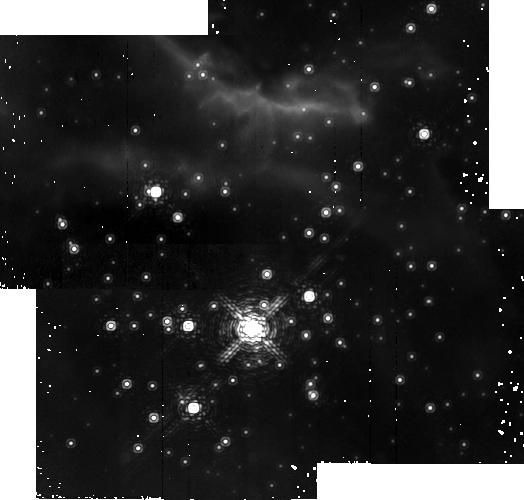
Target: RCW38-2
Instrument: NICMOS/NIC2
Filter: F212N
Exposure: 18 min
Observation ID: na0j09010

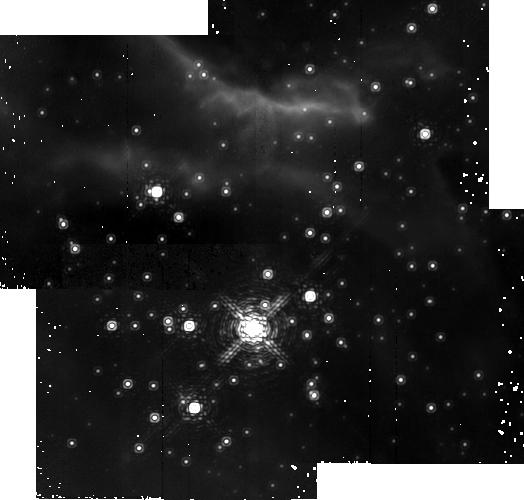
Target: RCW38-2
Instrument: NICMOS/NIC2
Filter: F215N
Exposure: 18 min
Observation ID: na0j03020

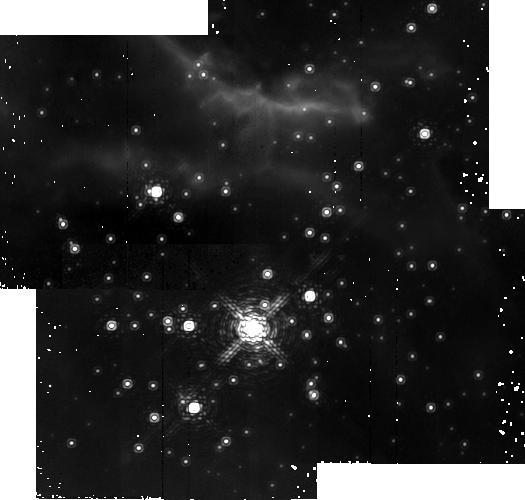
Target: RCW38-2
Instrument: NICMOS/NIC2
Filter: F212N
Exposure: 18 min
Observation ID: na0j06010

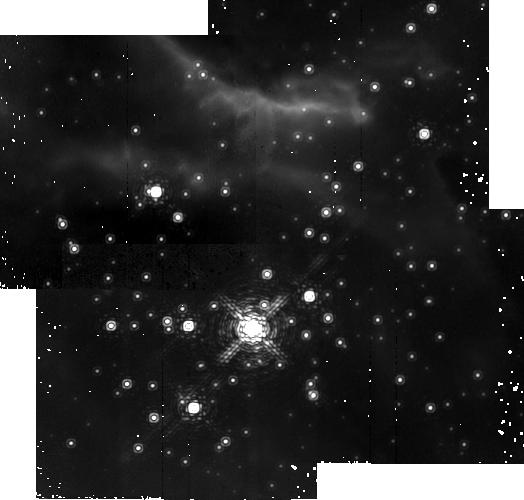
Target: RCW38-2
Instrument: NICMOS/NIC2
Filter: F215N
Exposure: 18 min
Observation ID: na0j09020

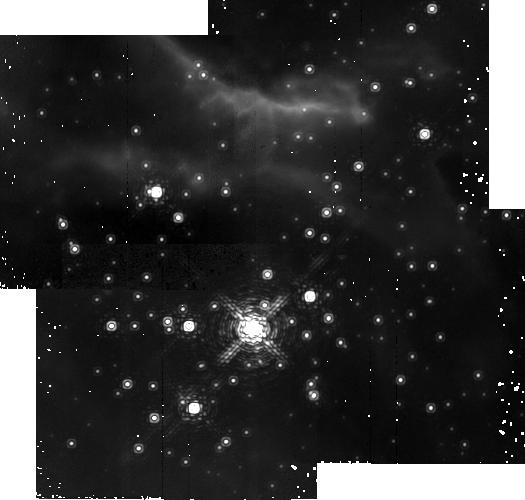
Target: RCW38-2
Instrument: NICMOS/NIC2
Filter: F215N
Exposure: 18 min
Observation ID: na0j07020

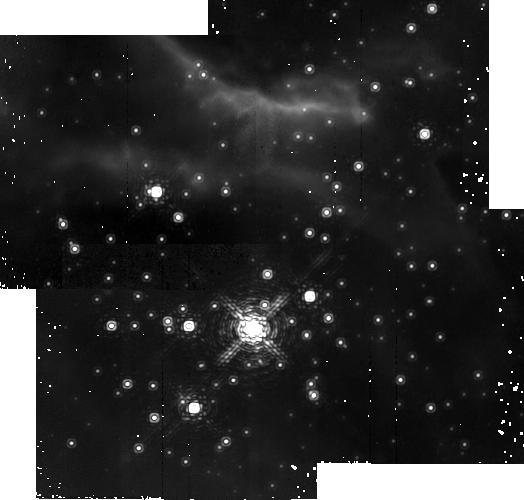
Target: RCW38-2
Instrument: NICMOS/NIC2
Filter: F215N
Exposure: 18 min
Observation ID: na0j04020

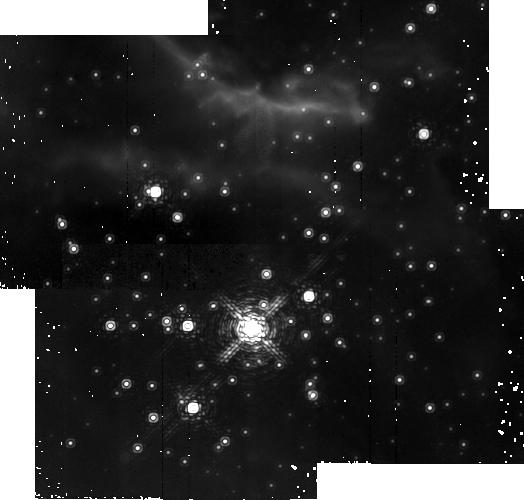
Target: RCW38-2
Instrument: NICMOS/NIC2
Filter: F212N
Exposure: 18 min
Observation ID: na0j08010

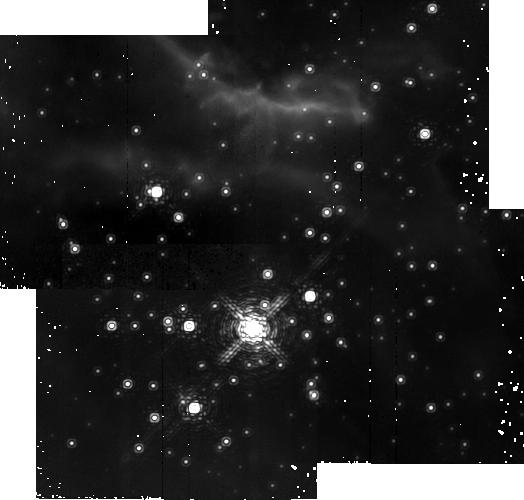
Target: RCW38-2
Instrument: NICMOS/NIC2
Filter: F212N
Exposure: 18 min
Observation ID: na0j03010

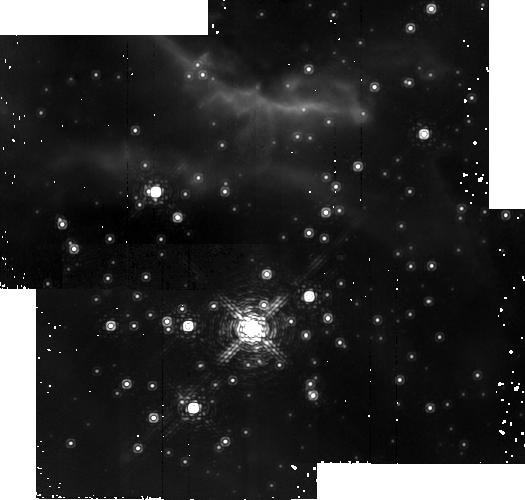
Target: RCW38-2
Instrument: NICMOS/NIC2
Filter: F212N
Exposure: 18 min
Observation ID: na0j10010

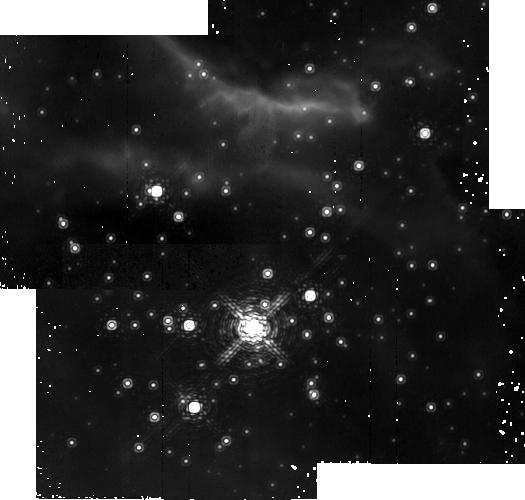
Target: RCW38-2
Instrument: NICMOS/NIC2
Filter: F215N
Exposure: 18 min
Observation ID: na0j05020

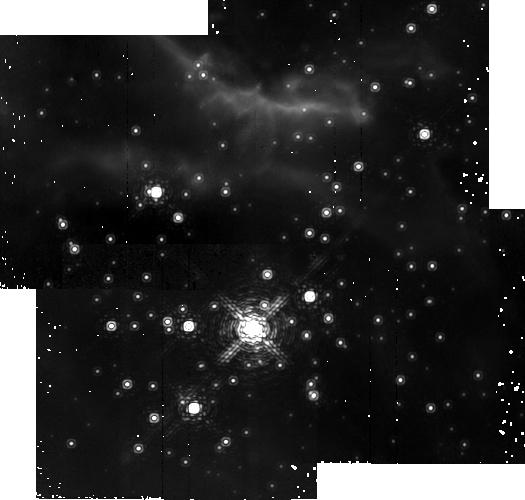
Target: RCW38-2
Instrument: NICMOS/NIC2
Filter: F212N
Exposure: 18 min
Observation ID: na0j07010

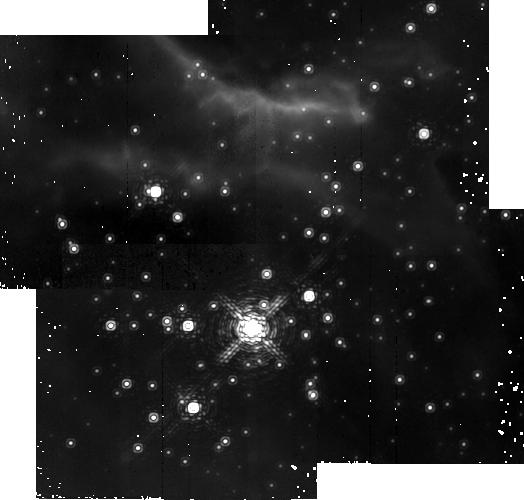
Target: RCW38-2
Instrument: NICMOS/NIC2
Filter: F215N
Exposure: 18 min
Observation ID: na0j08020

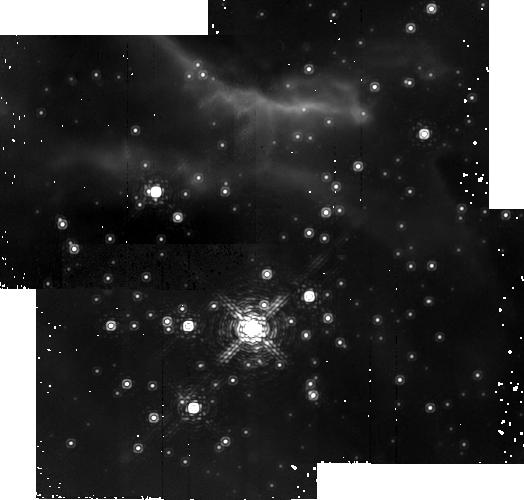
Target: RCW38-2
Instrument: NICMOS/NIC2
Filter: F215N
Exposure: 18 min
Observation ID: na0j10020

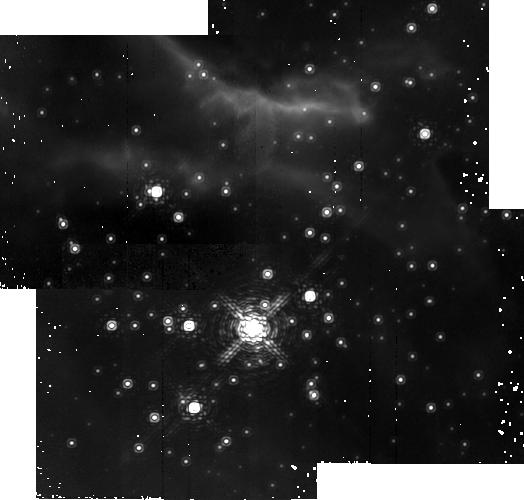
Target: RCW38-2
Instrument: NICMOS/NIC2
Filter: F215N
Exposure: 18 min
Observation ID: na0j06020

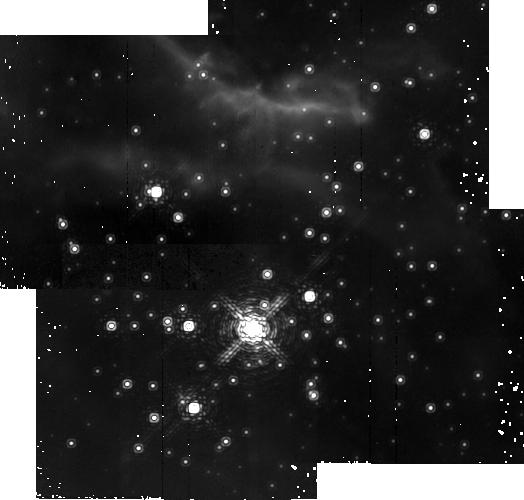
Target: RCW38-2
Instrument: NICMOS/NIC2
Filter: F212N
Exposure: 18 min
Observation ID: na0j04010

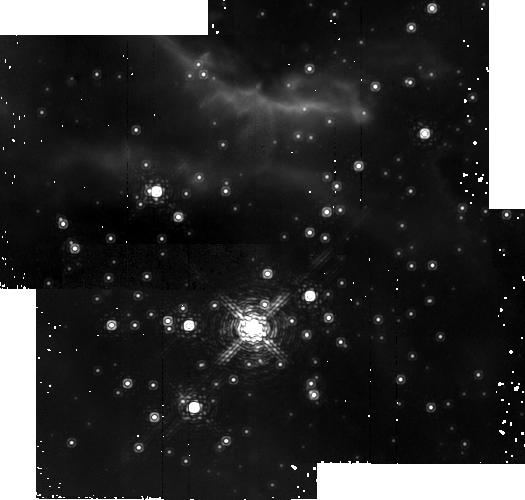
Target: RCW38-2
Instrument: NICMOS/NIC2
Filter: F212N
Exposure: 18 min
Observation ID: na0j05010

A NICMOS Survey for Proplyds in the RCW 38 Massive Embedded Cluster (PI: Bourke, Tyler)

We propose a search for line emission from photoevaporating protoplanetary disks in the Massive Embedded Cluster RCW 38. These disks would be analogous to the "proplyds" discovered in the Orion Nebula: disks around young low mass stars which are being photoionized by a nearby O star. We will search for these disks in RCW 38 using narrowband imaging in the lines of Paschen alpha and molecular hydrogen (1-0) S(1) with NICMOS. The RCW 38 region is an excellent target for determining whether proplyds are observable in large numbers outside of Orion. It is a young embedded cluster hosting a few hundred low mass young stars with a large percentage showing infrared excess indicating the presence of disks. About 100 of these stars are found within 0.1 pc of the central O5 star, and the cluster is located within a cleared cavity 0.2 pc in size, embedded within a molecular cloud, exposing the cluster members directly to the UV radiation from the O star. Unlike Orion, but like many other young clusters, RCW 38 is not seen in visible light, and infrared imaging is needed. The best line in the infrared for revealing proplyds is the Paschen alpha line, which is not detectable from the ground. Only HST is able to perform these observations. From these observations we will estimate the lifetime of the evaporating disks, and ascertain whether these disks will survive long enough to form planets.